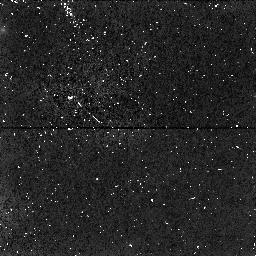
Target: PARALLEL-TARGET-1
Instrument: NICMOS/NIC1
Filter: F160W
Exposure: 34 min
Observation ID: n4hz01050

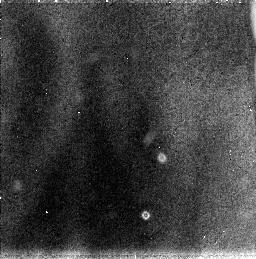
Target: PARALLEL-TARGET-2
Instrument: NICMOS/NIC3
Filter: F110W
Exposure: 34 min
Observation ID: n4hz01030

(PI: Oestlin, Goeran)

The blue compact dwarf galaxy IZw18 still stand out as one of the most interesting objects at low redshift. It's heavy element abundance is the lowest ever measured in the ionized gaseous component of a galaxy. It has therefore been considered as one of the best candidates for a genuinely young galaxy. Recent WFPC2 data has revealed a truly young stellar pupulation in the central part, with many resolved blue and red super giants. On the other hand there have been claims that its regular halo shows that it is likely to be old. The question if galaxies can form still at the present epoch is of cosmological interest, in view of theories of galaxy and structure formation. This proposal aims at determining if IZw18 is truly young or not, by investigating the presence of old stars. With deep NICMOS imaging in F110W and F160W combined with slitless grism spectroscopy (G096) it will be possible to identify carbon stars, and get age determinations. We will from the presence or absence of carbon stars be able get interesting constraints on the age of this galaxy.